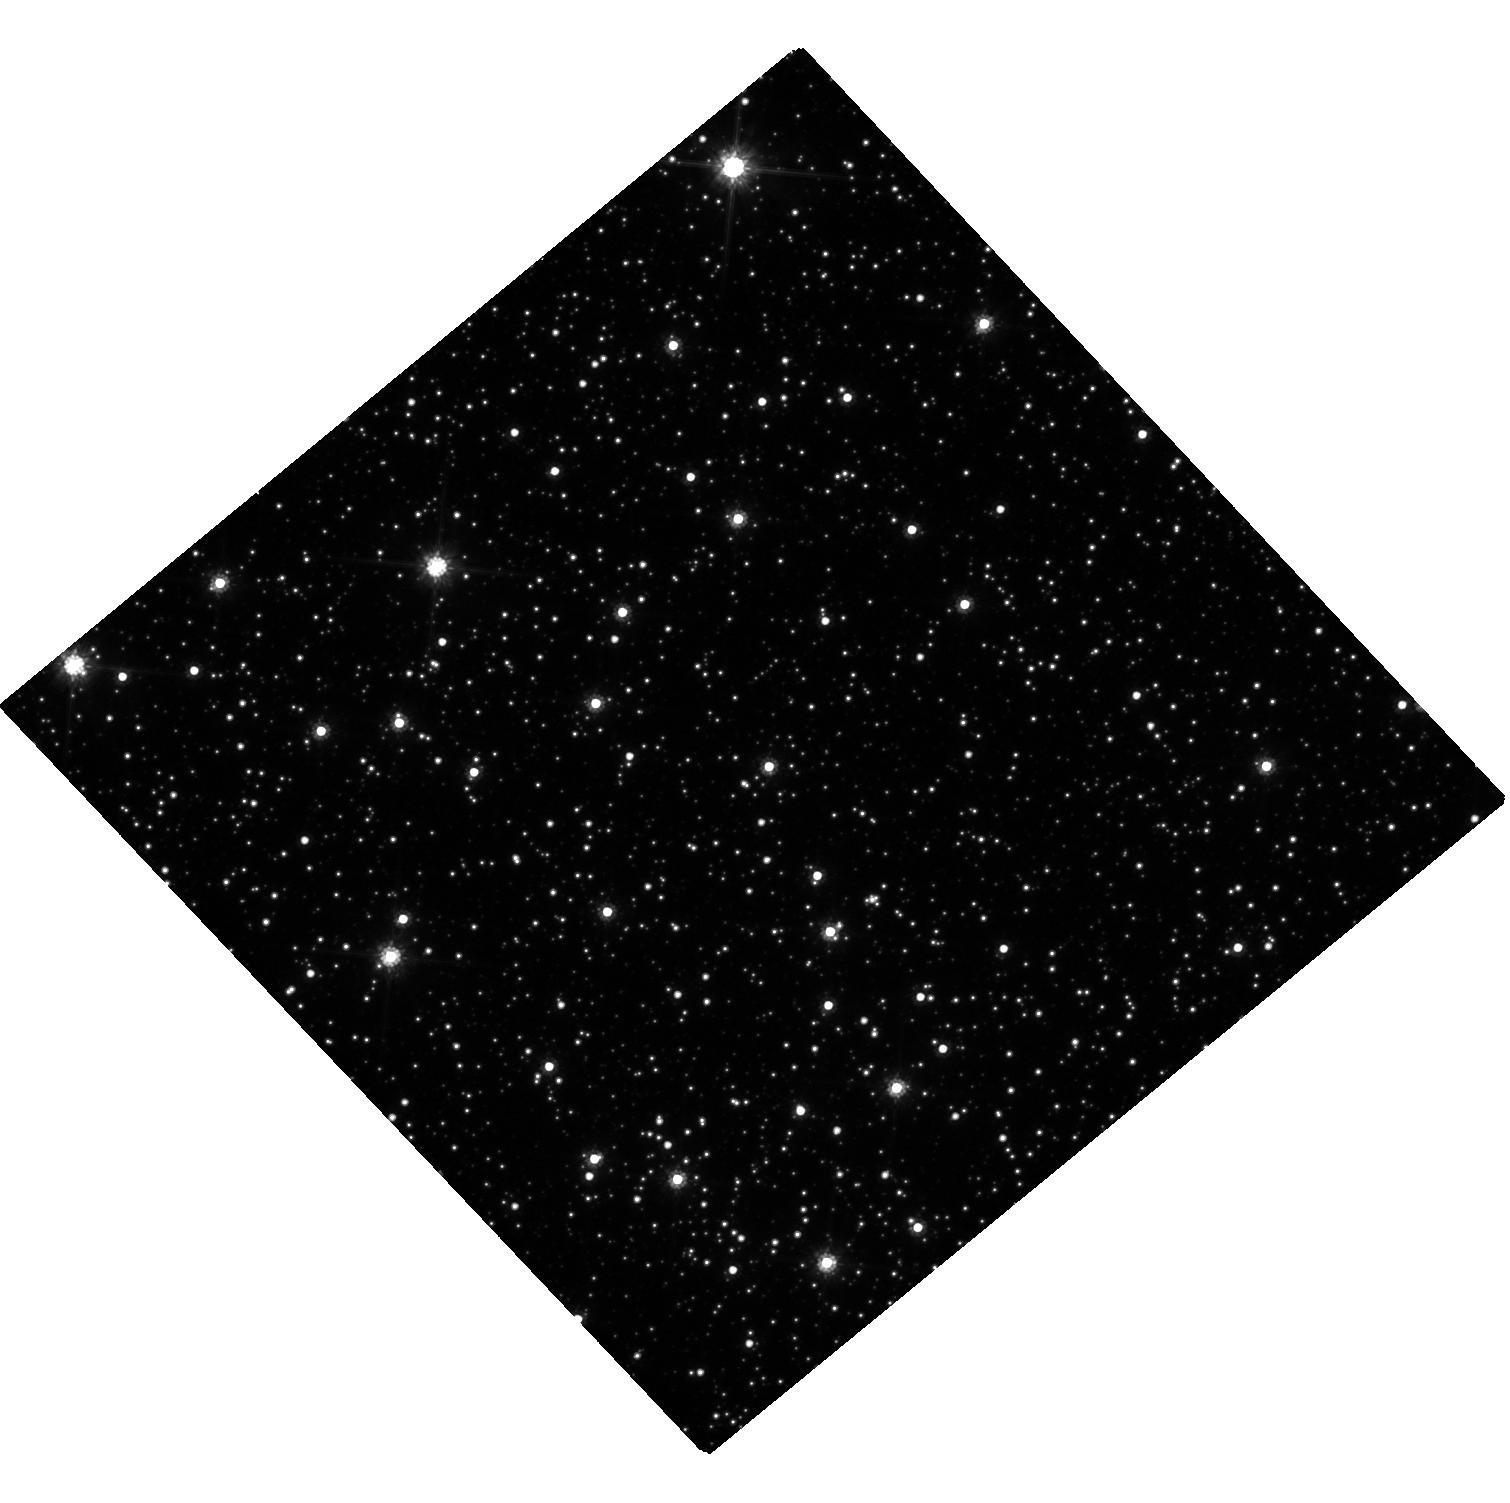
Target: OGLE-2007-BLG-368
Instrument: WFC3/UVIS
Filter: F814W
Exposure: 10 min
Observation ID: hst_12541_02_wfc3_uvis_f814w_ibqt02

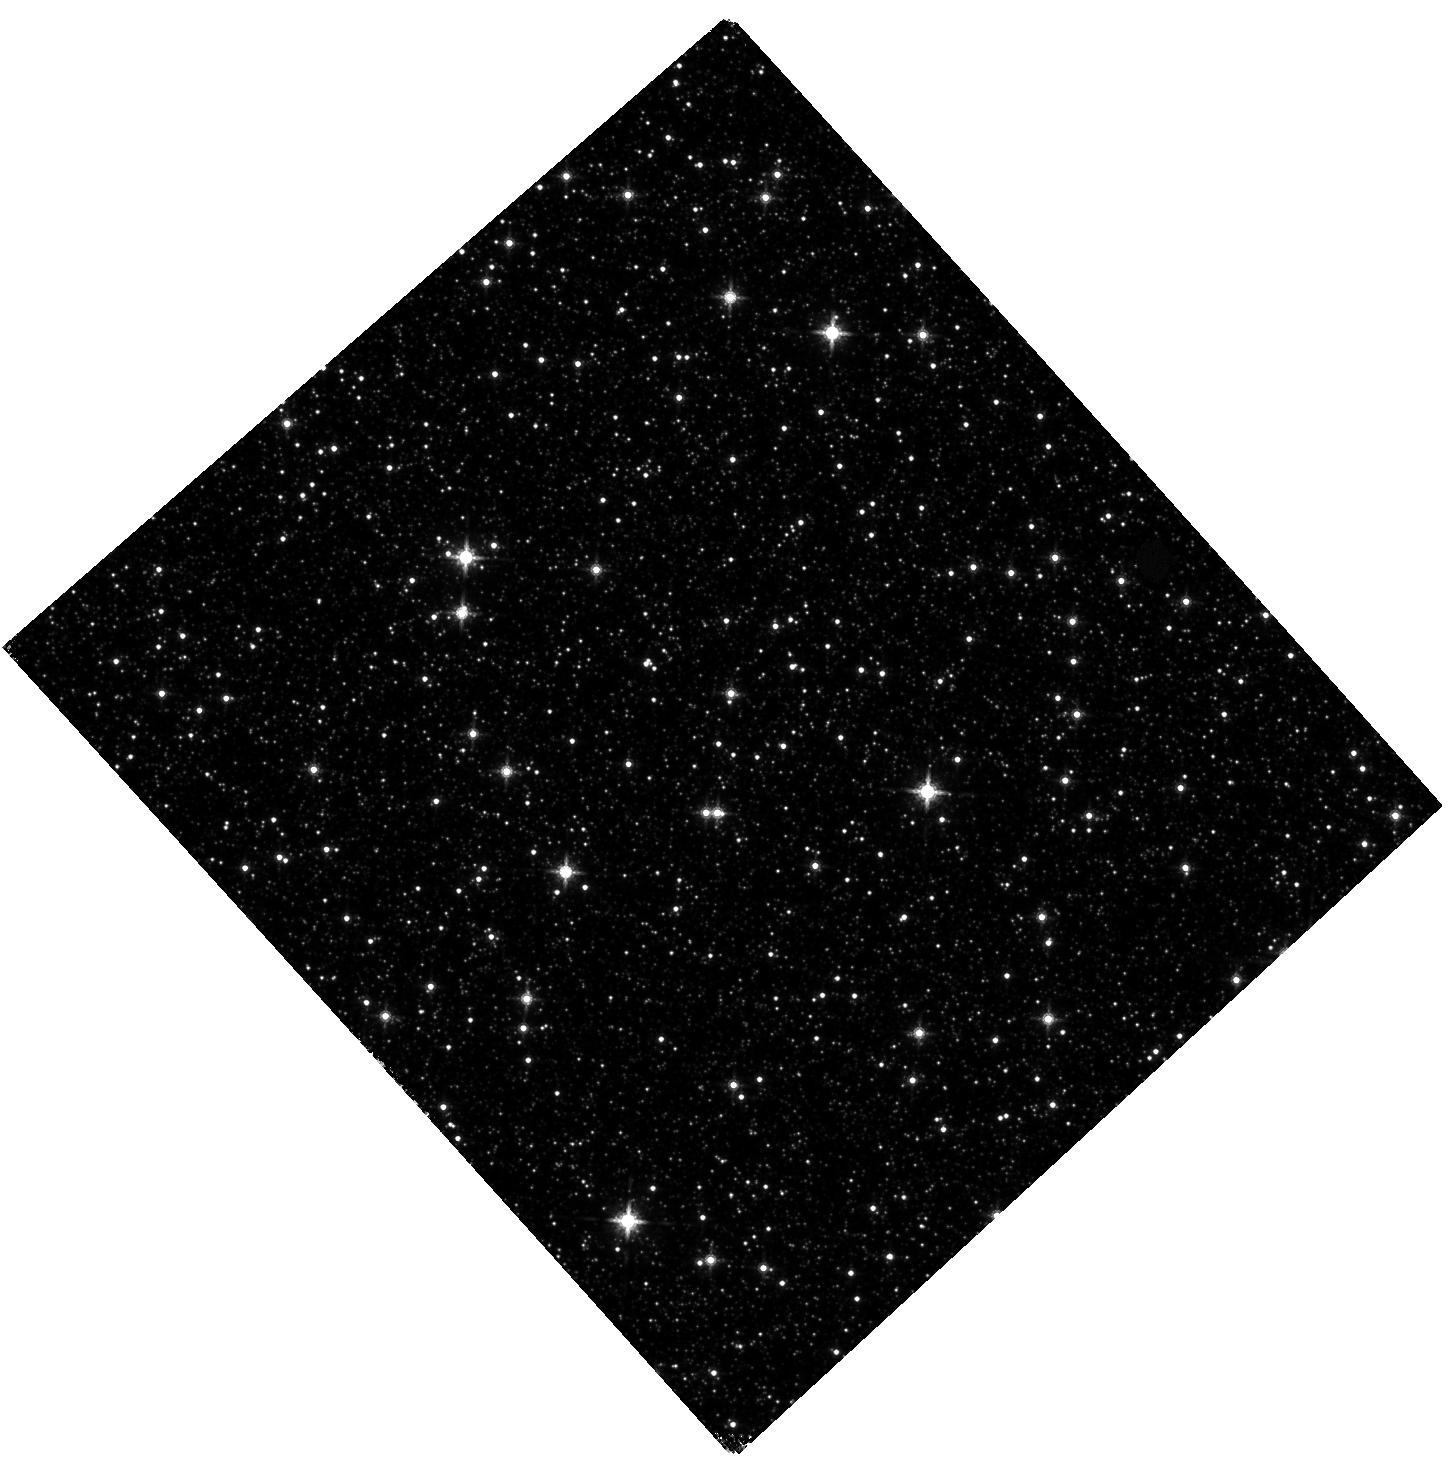
Target: MOA-2007-BLG-192
Instrument: WFC3/IR
Filter: F160W
Exposure: 18 min
Observation ID: hst_12541_04_wfc3_ir_f160w_ibqt04

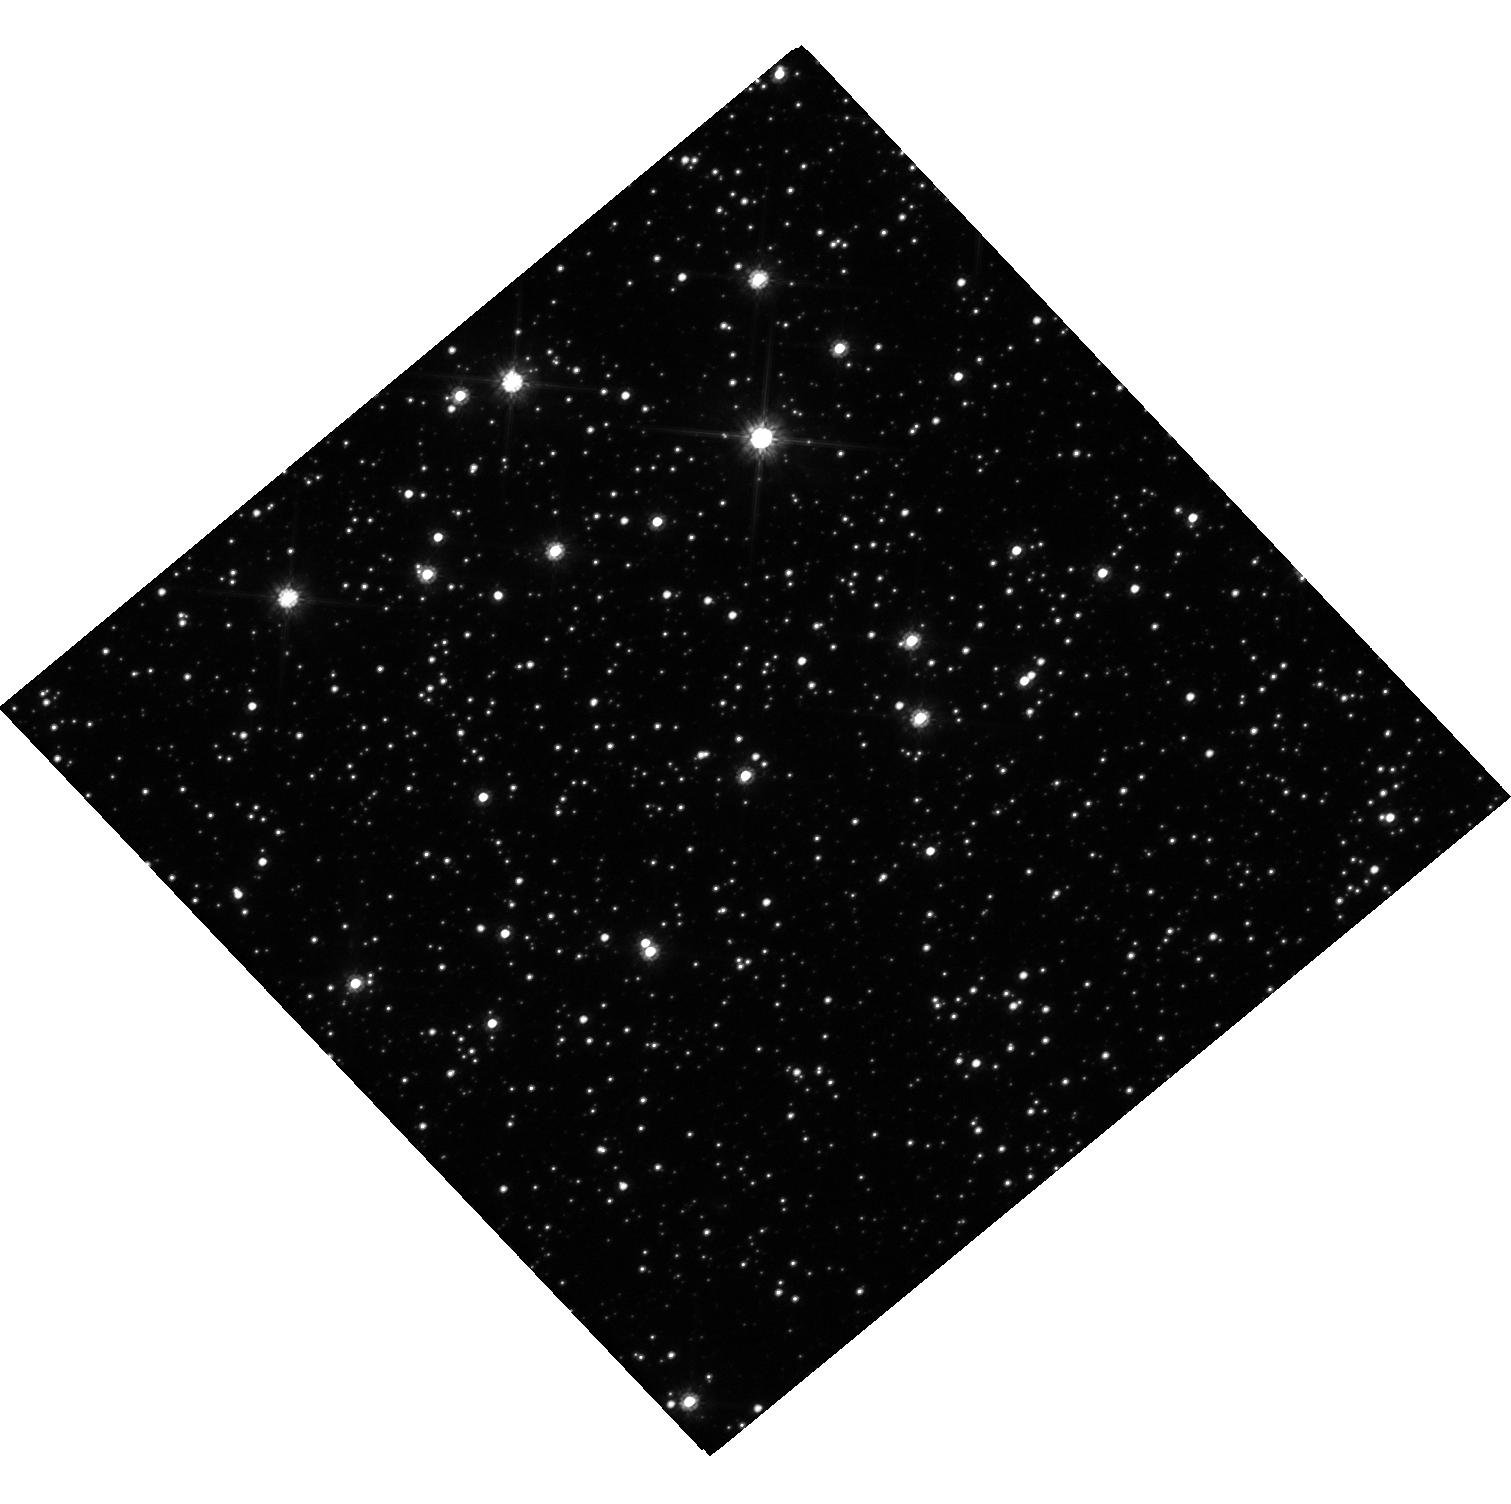
Target: MOA-2008-BLG-310
Instrument: WFC3/UVIS
Filter: F814W
Exposure: 9 min
Observation ID: hst_12541_03_wfc3_uvis_f814w_ibqt03

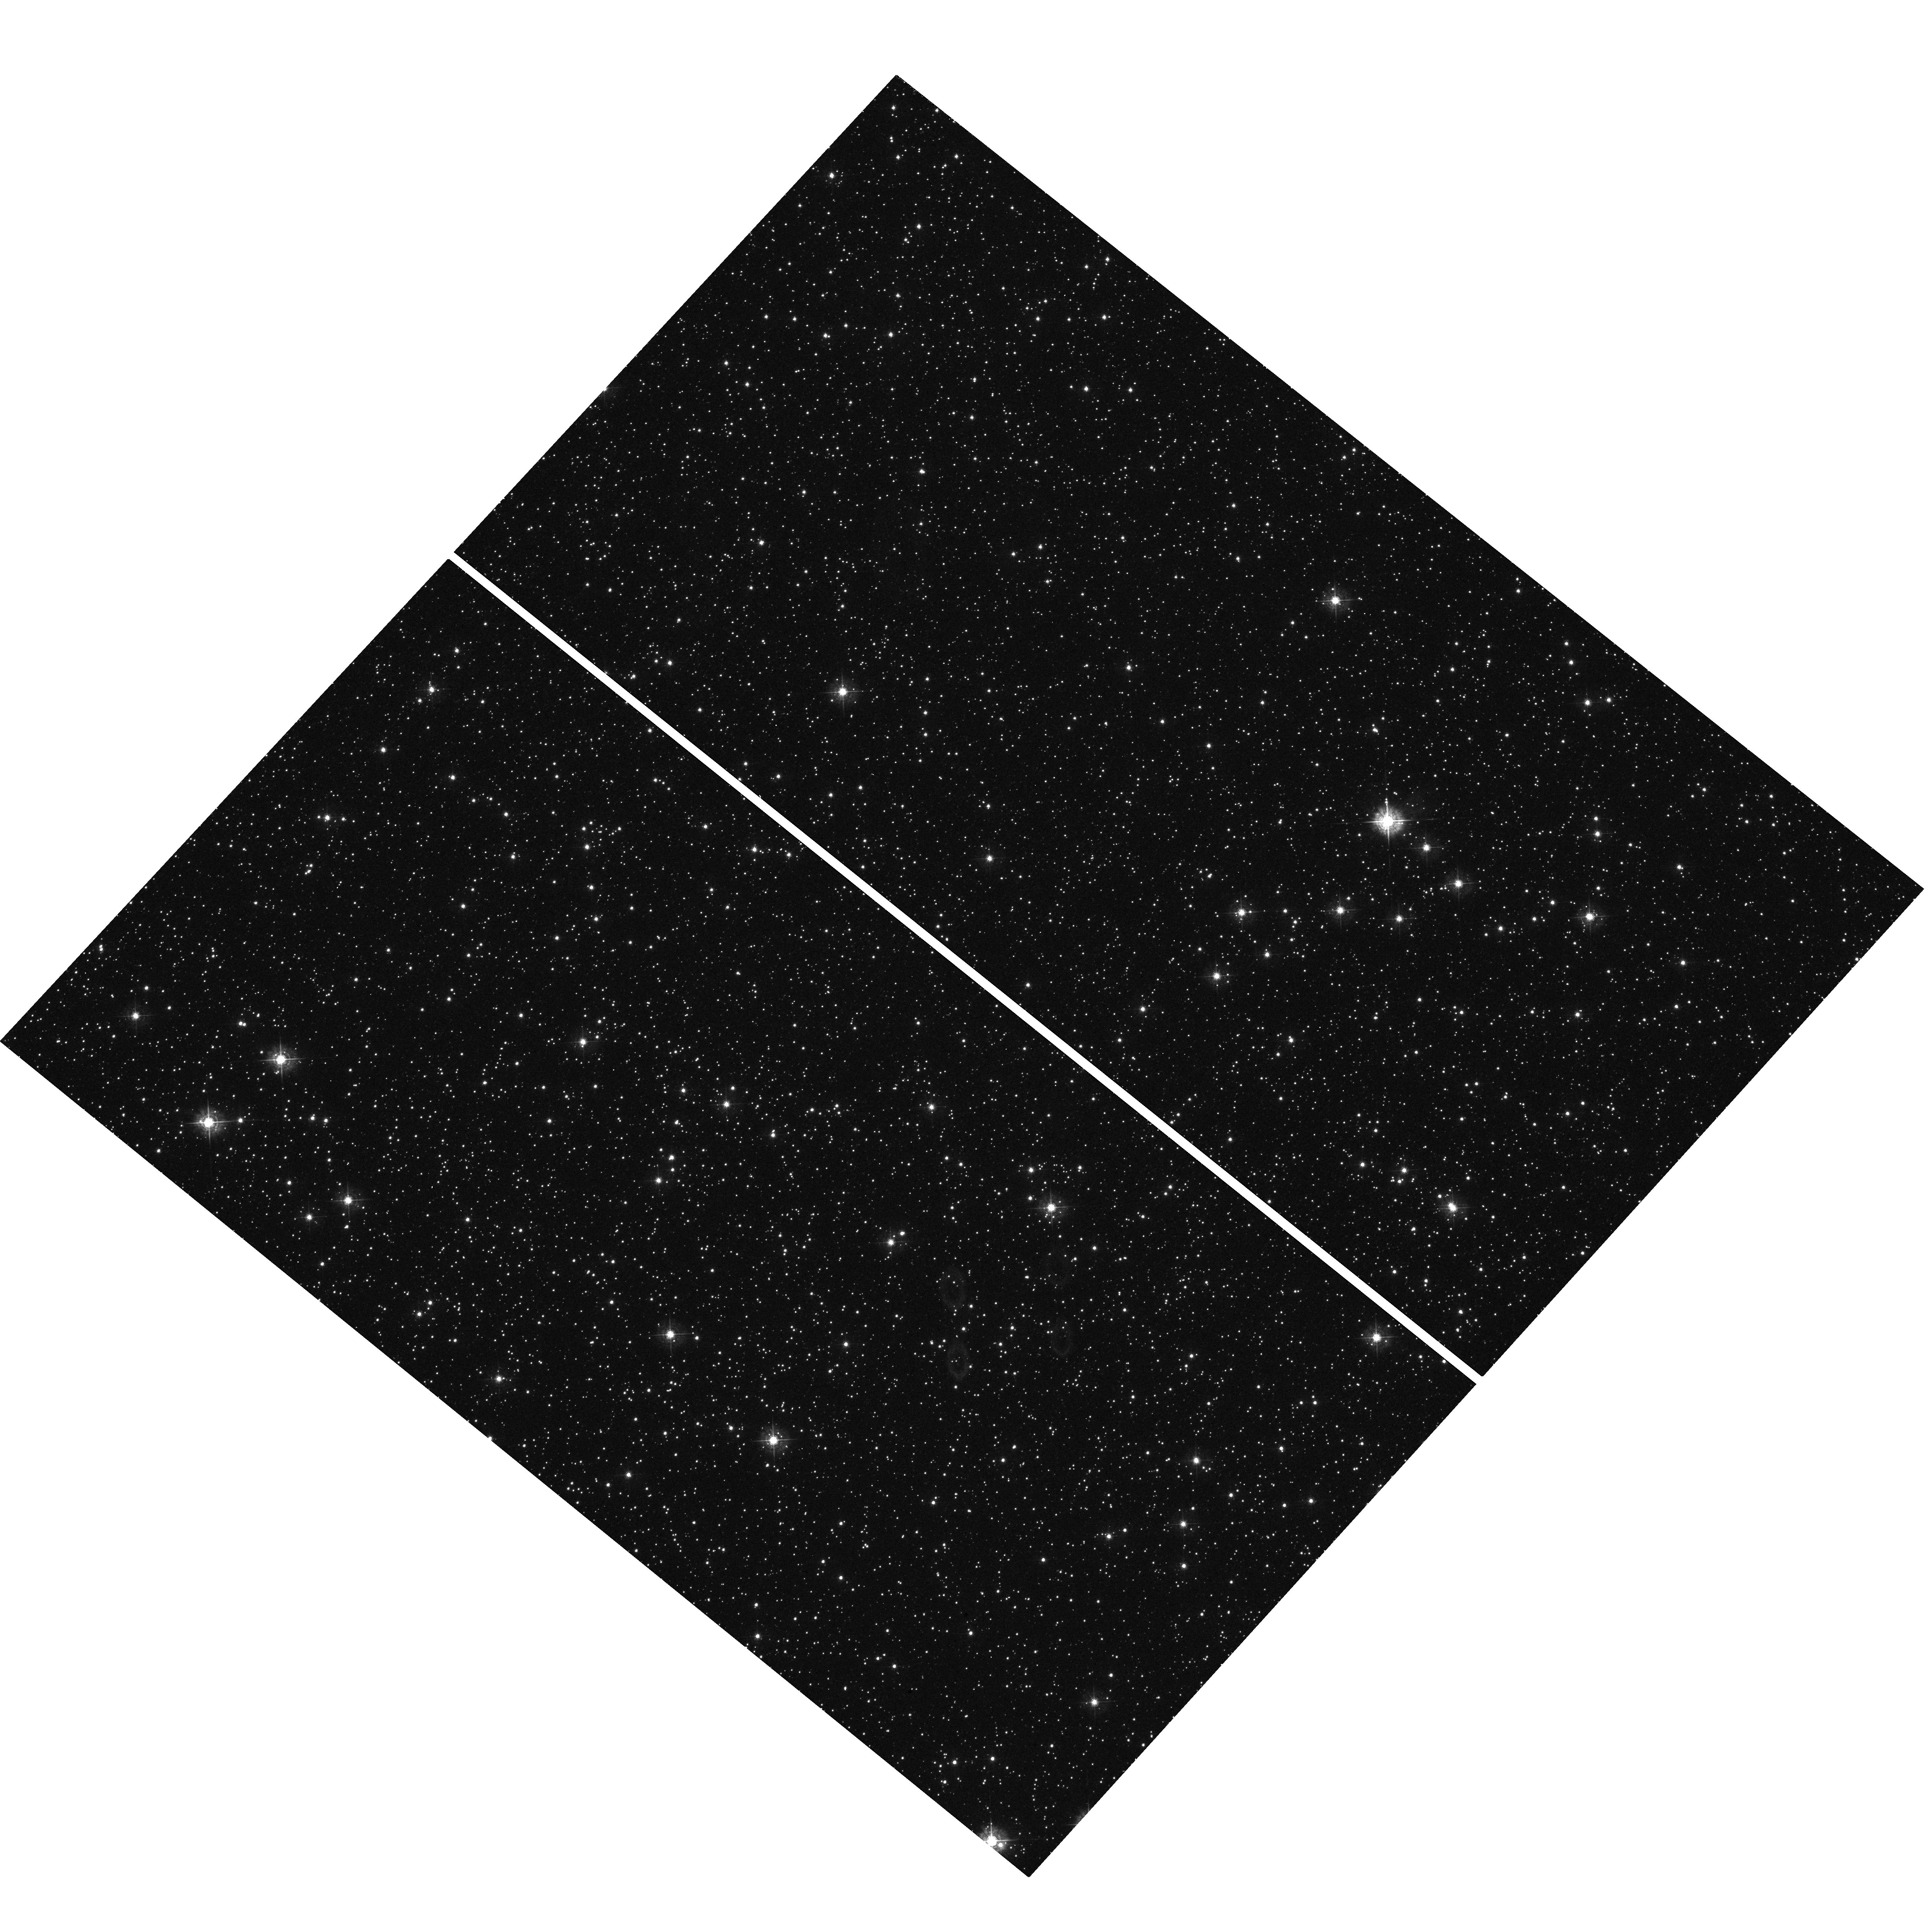
Target: OGLE-2005-BLG-169
Instrument: WFC3/UVIS
Filter: F438W
Exposure: 35 min
Observation ID: hst_12541_01_wfc3_uvis_f438w_ibqt01

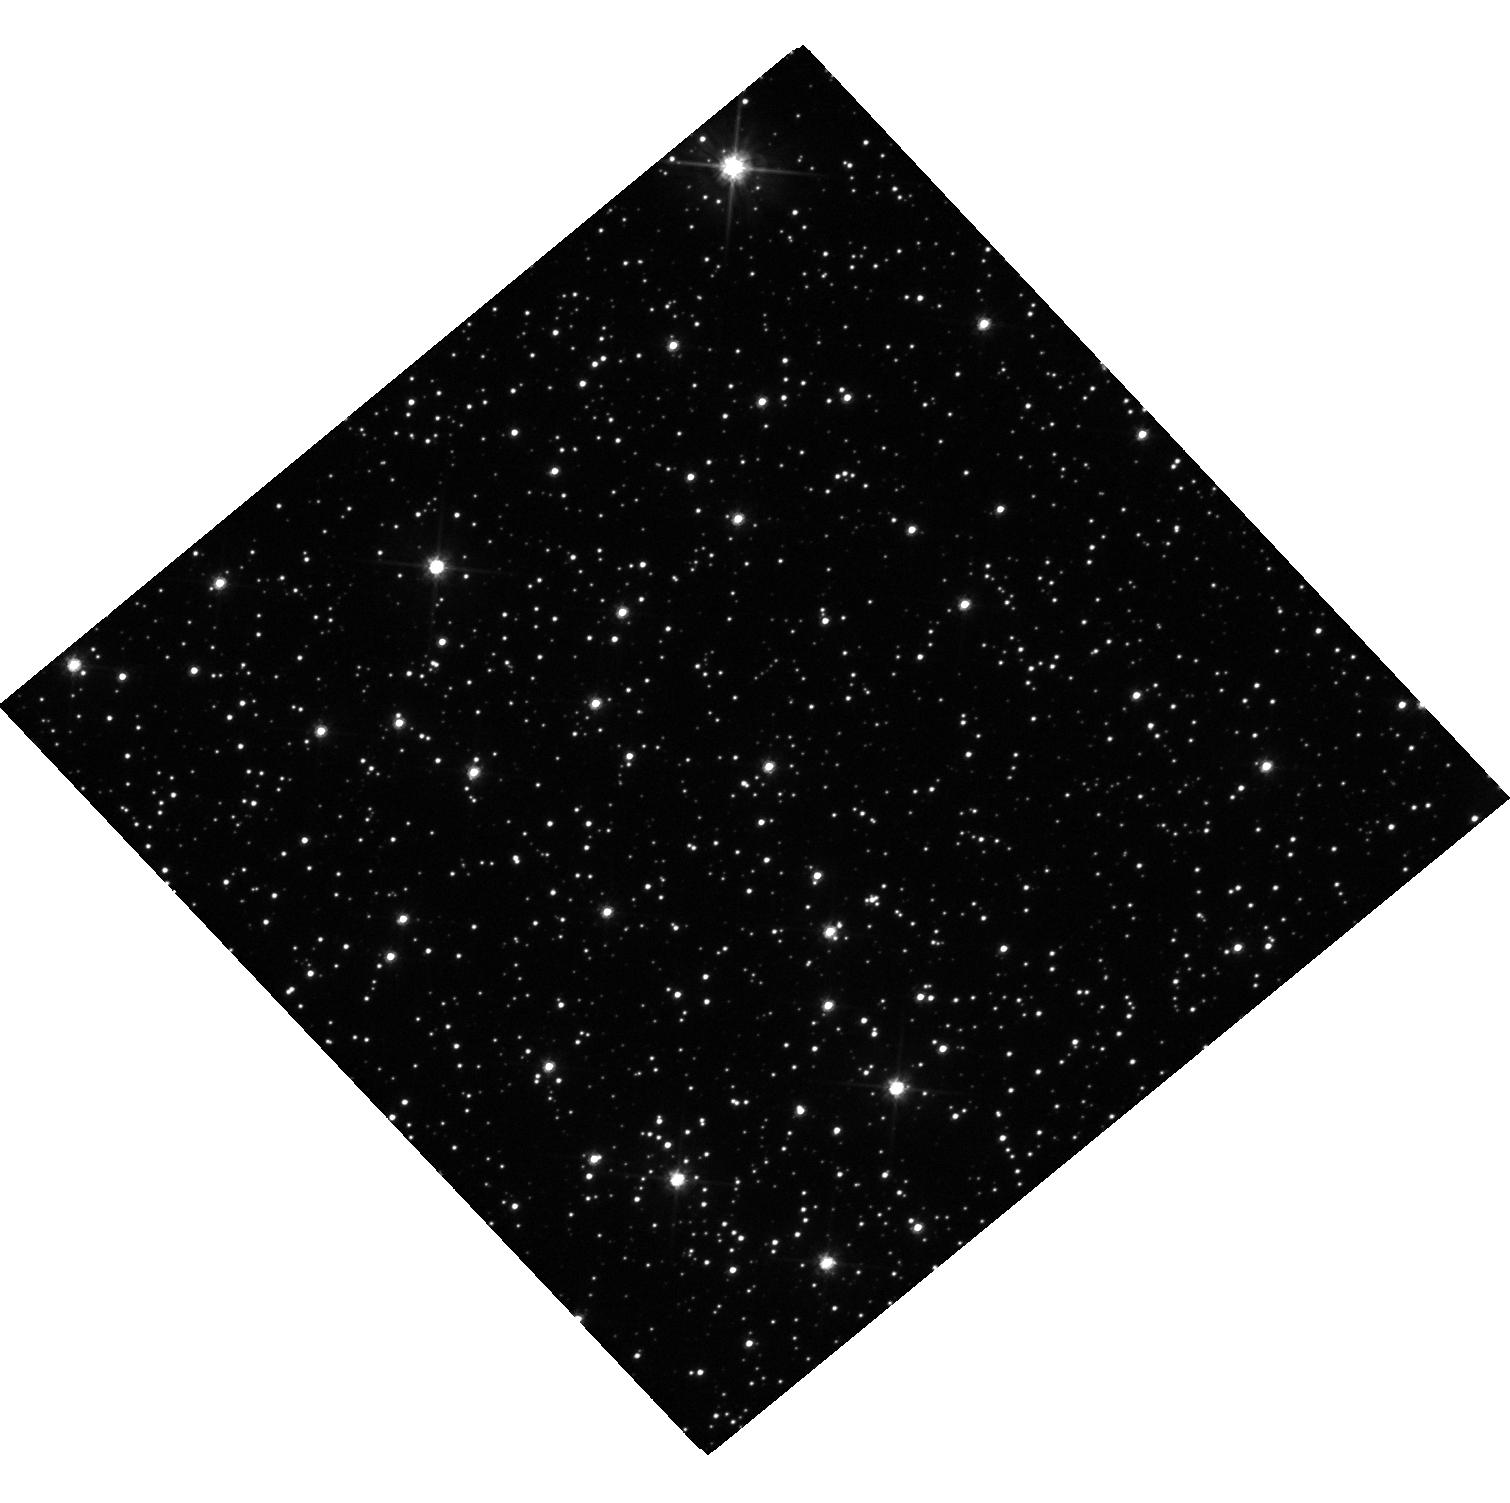
Target: OGLE-2007-BLG-368
Instrument: WFC3/UVIS
Filter: F555W
Exposure: 19 min
Observation ID: hst_12541_02_wfc3_uvis_f555w_ibqt02

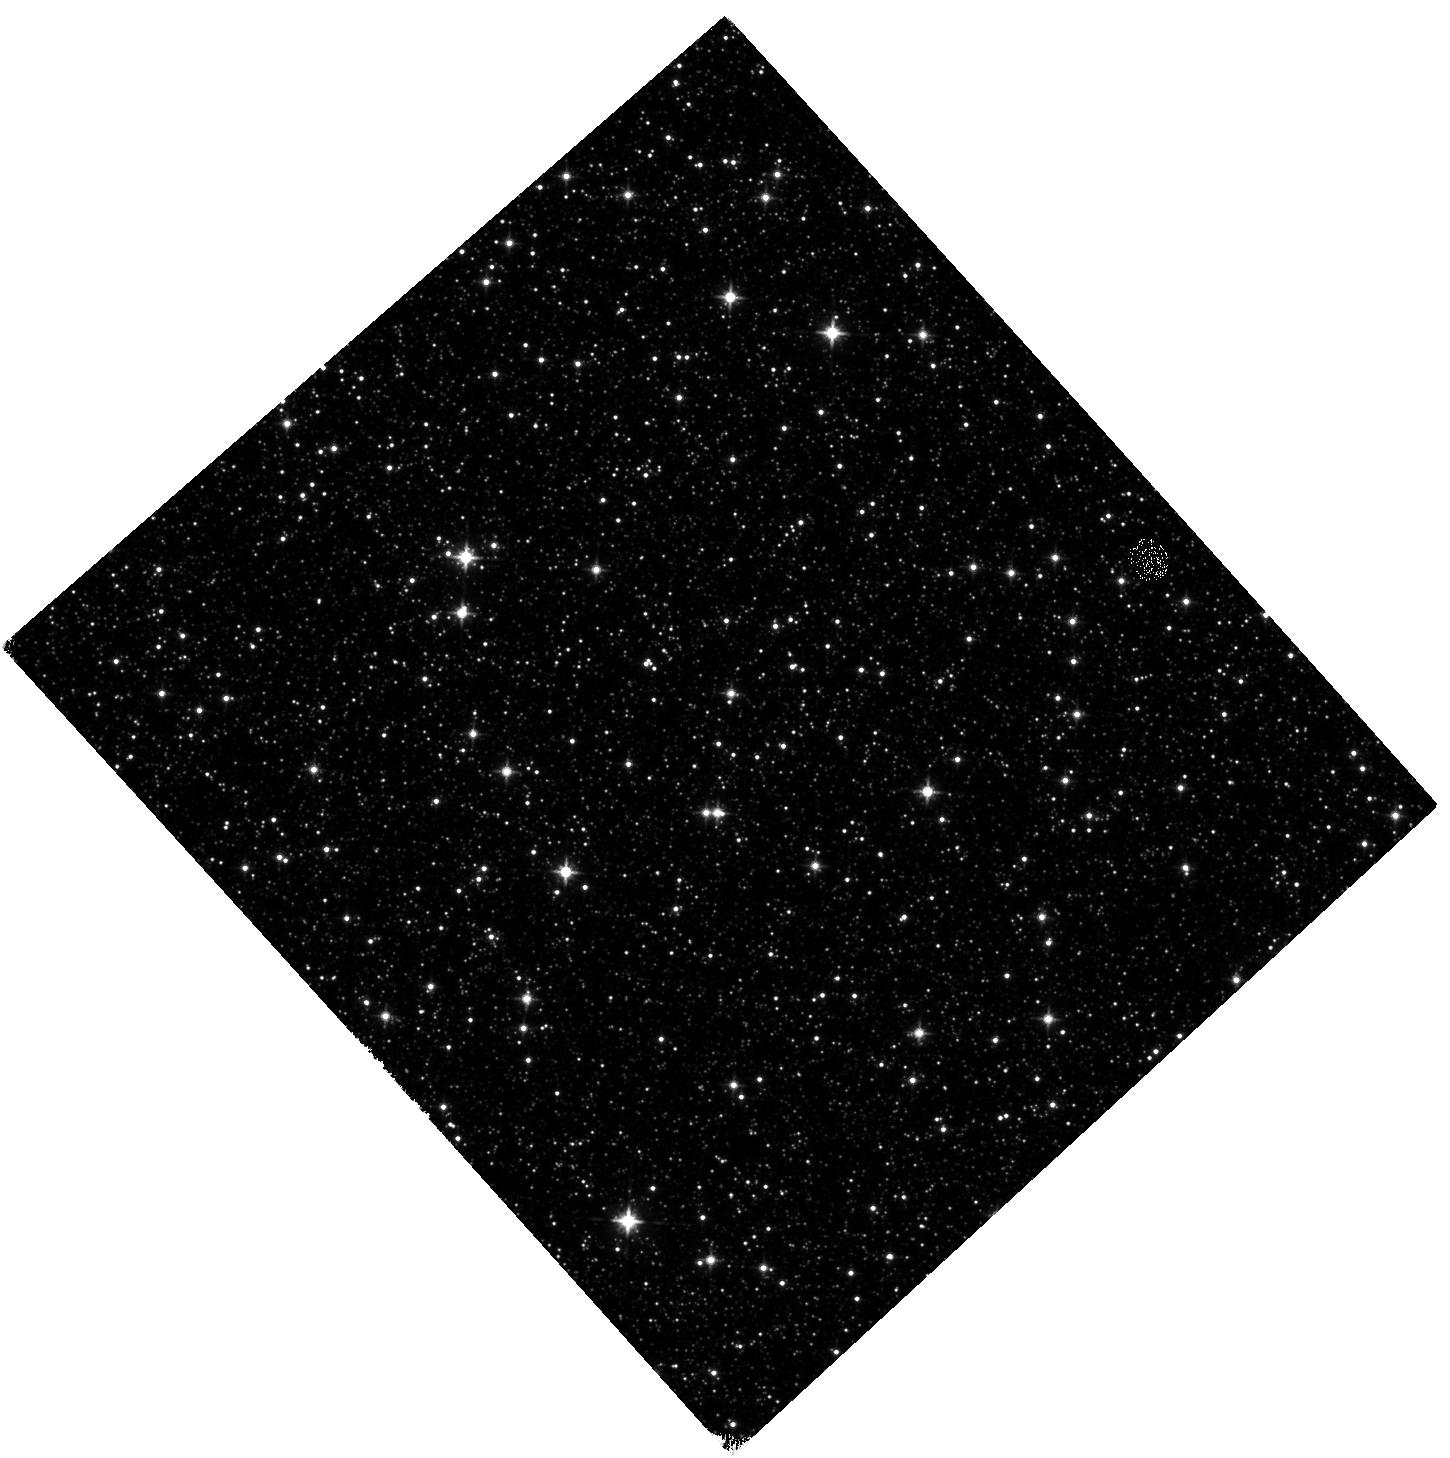
Target: MOA-2007-BLG-192
Instrument: WFC3/IR
Filter: F125W
Exposure: 24 min
Observation ID: hst_12541_04_wfc3_ir_f125w_ibqt04

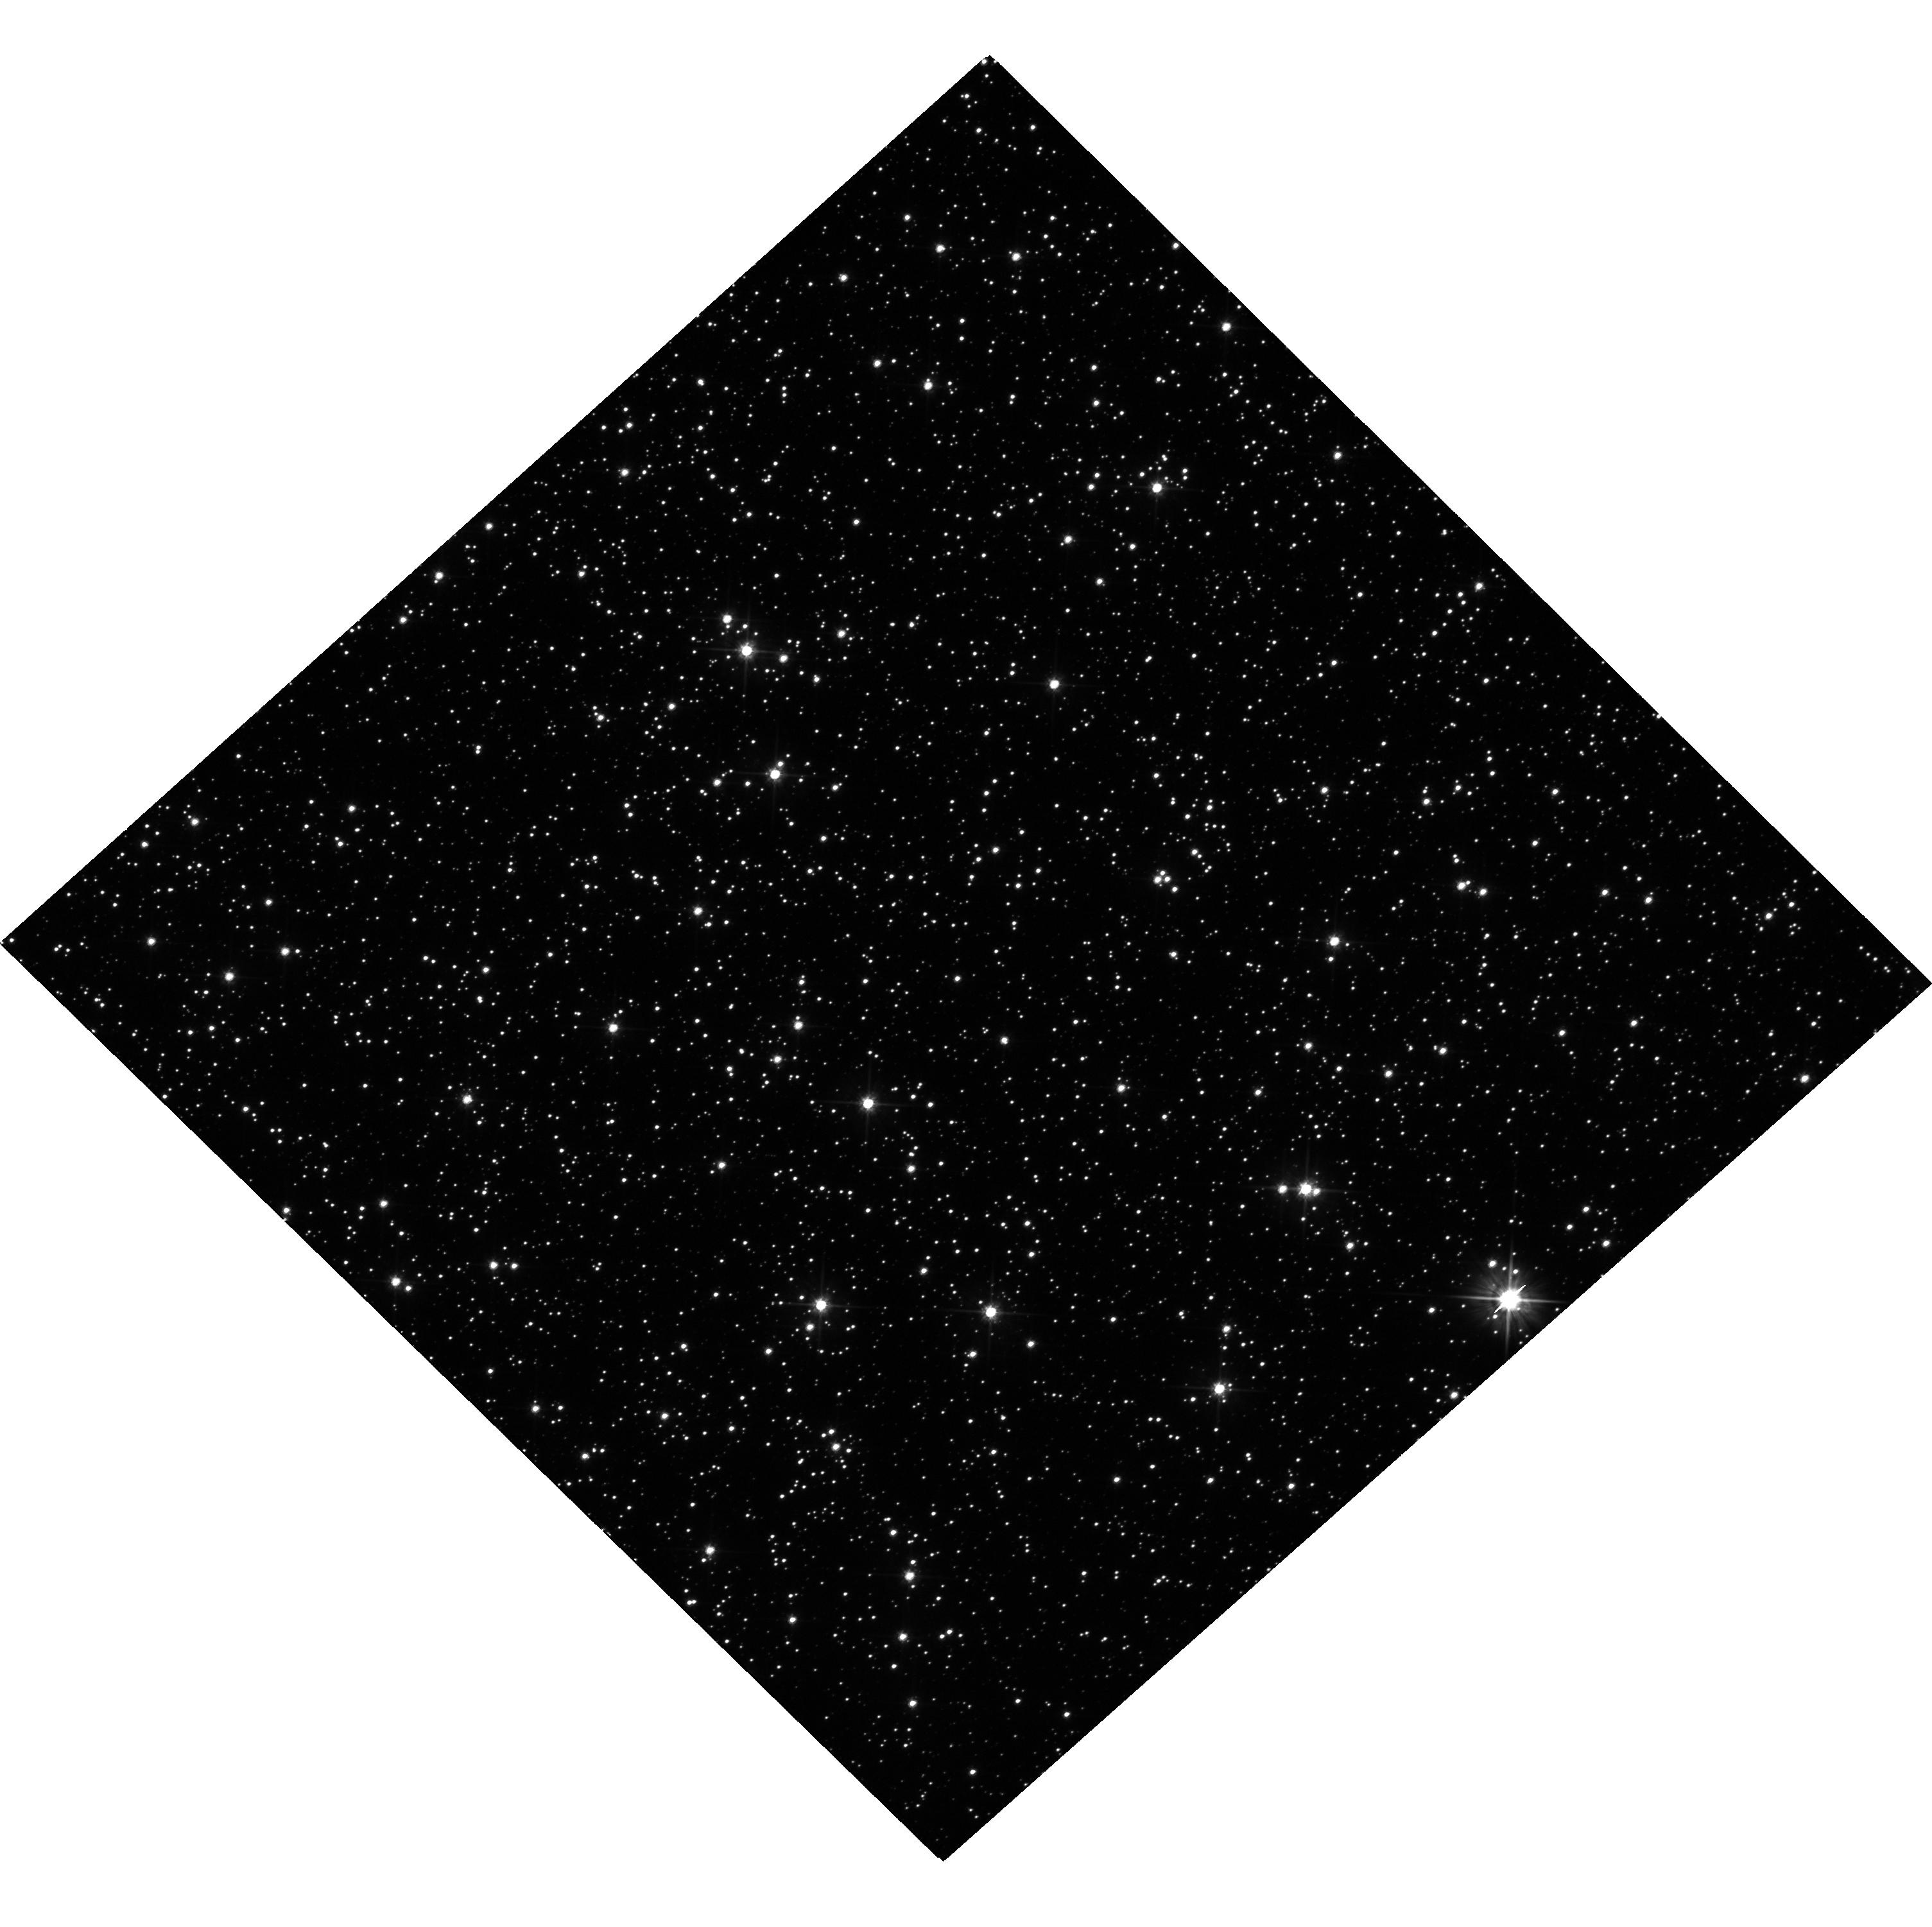
Target: MOA-2007-BLG-192
Instrument: WFC3/UVIS
Filter: F555W
Exposure: 29 min
Observation ID: hst_12541_04_wfc3_uvis_f555w_ibqt04

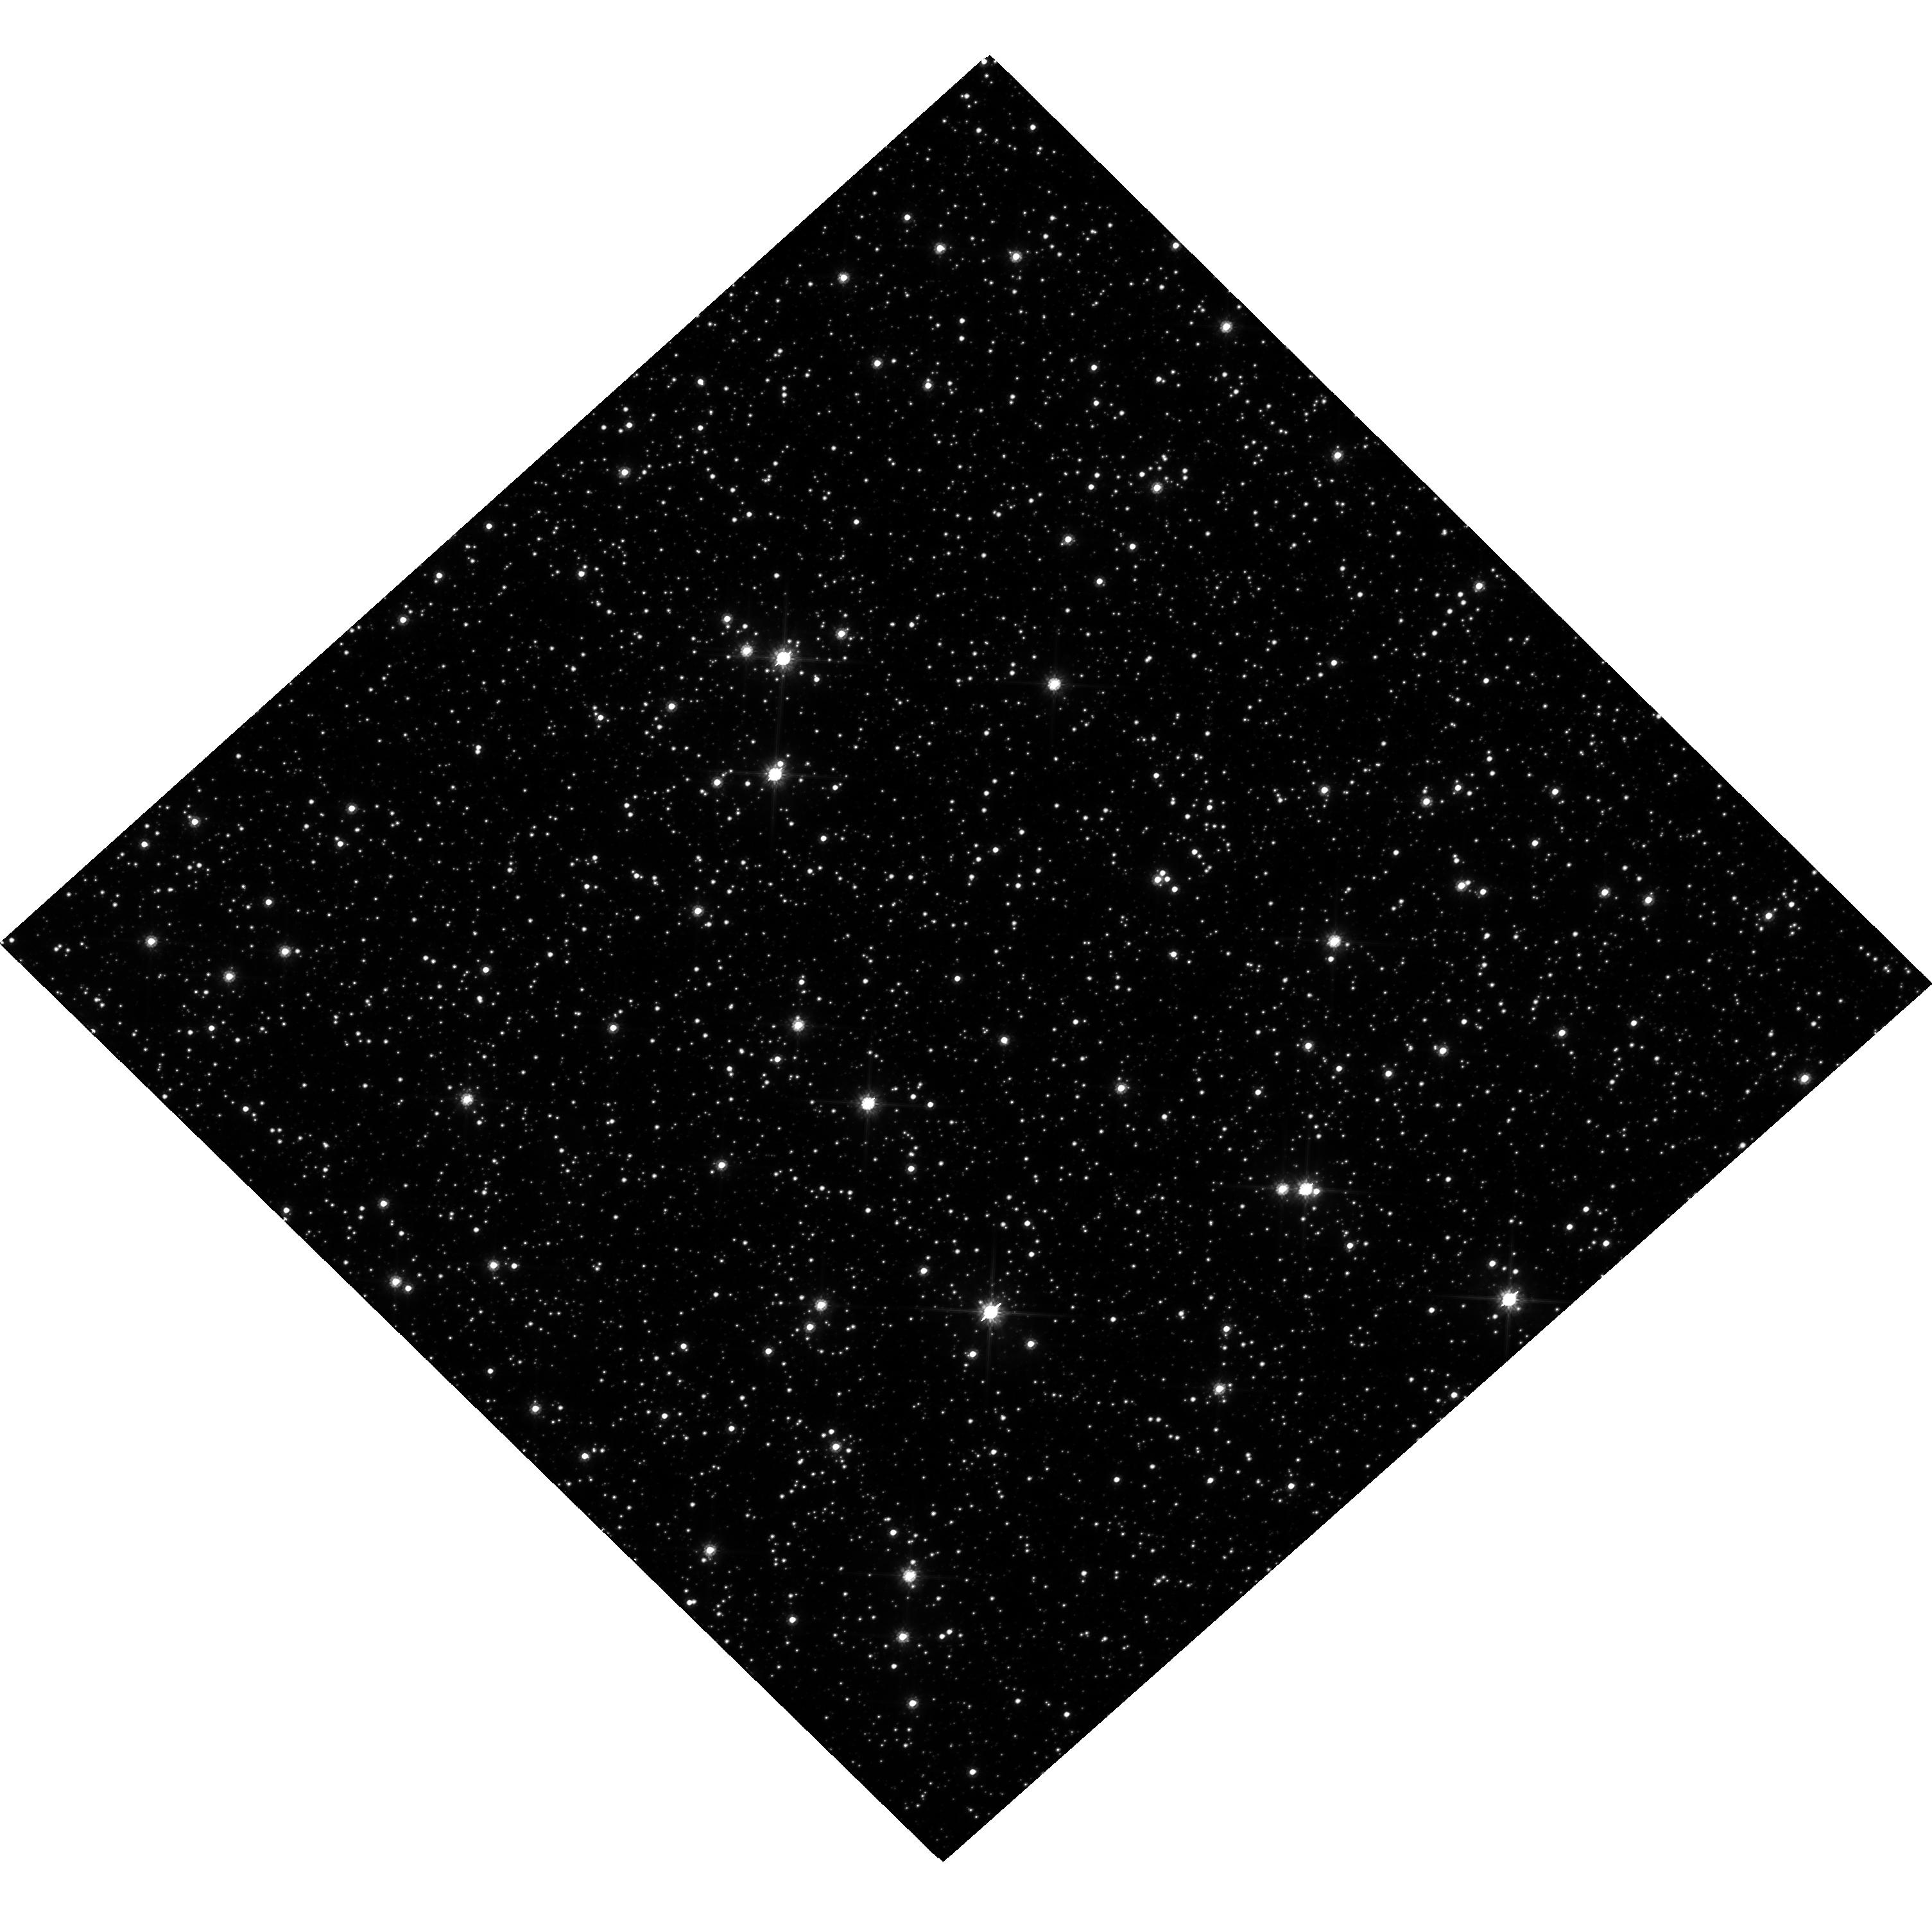
Target: MOA-2007-BLG-192
Instrument: WFC3/UVIS
Filter: F814W
Exposure: 27 min
Observation ID: hst_12541_04_wfc3_uvis_f814w_ibqt04

Measuring the Exoplanet Mass Function Beyond the Snow-Line (PI: Bennett, David P.)

The dominant theory for the formation of planets is the core accretion theory, and in this theory, the most massive planets are thought to form beyond the snow line where ices have condensed to maximize the solid material available for the formation of planet cores. There are only 7 known exoplanets with likely masses of less than 50 Earth-masses located beyond the snow line, and all of them been found by gravitational microlensing. Statistical analyses of the early microlensing results indicate that planets with mass ratios in the Neptune-Saturn range are quite common beyond the snow line and that planets with smaller mass ratios are more common. This appears to be in accord with the predictions of the core accretion theory, but precise tests of the theory are hampered by the fact that the mass of only one of these 7 cold, low-mass planets is known. We propose to remedy this difficulty by determining the masses of 4 additional low-mass microlens planets located beyond the snow line to bring the total number of low-mass planets beyond the snow-line to 5. We will apply innovative techniques that rely upon the high angular resolution of HST images and the unique stability of the HST point spread function. The proposed observations will provide individual planet and host star masses and distances for each of the microlensing planetary systems that we observe, and they will allow us to make a first estimate of the exoplanet mass function beyond the snow line. The propose observations will also demonstrate the primary planetary mass measurement method of the WFIRST mission.